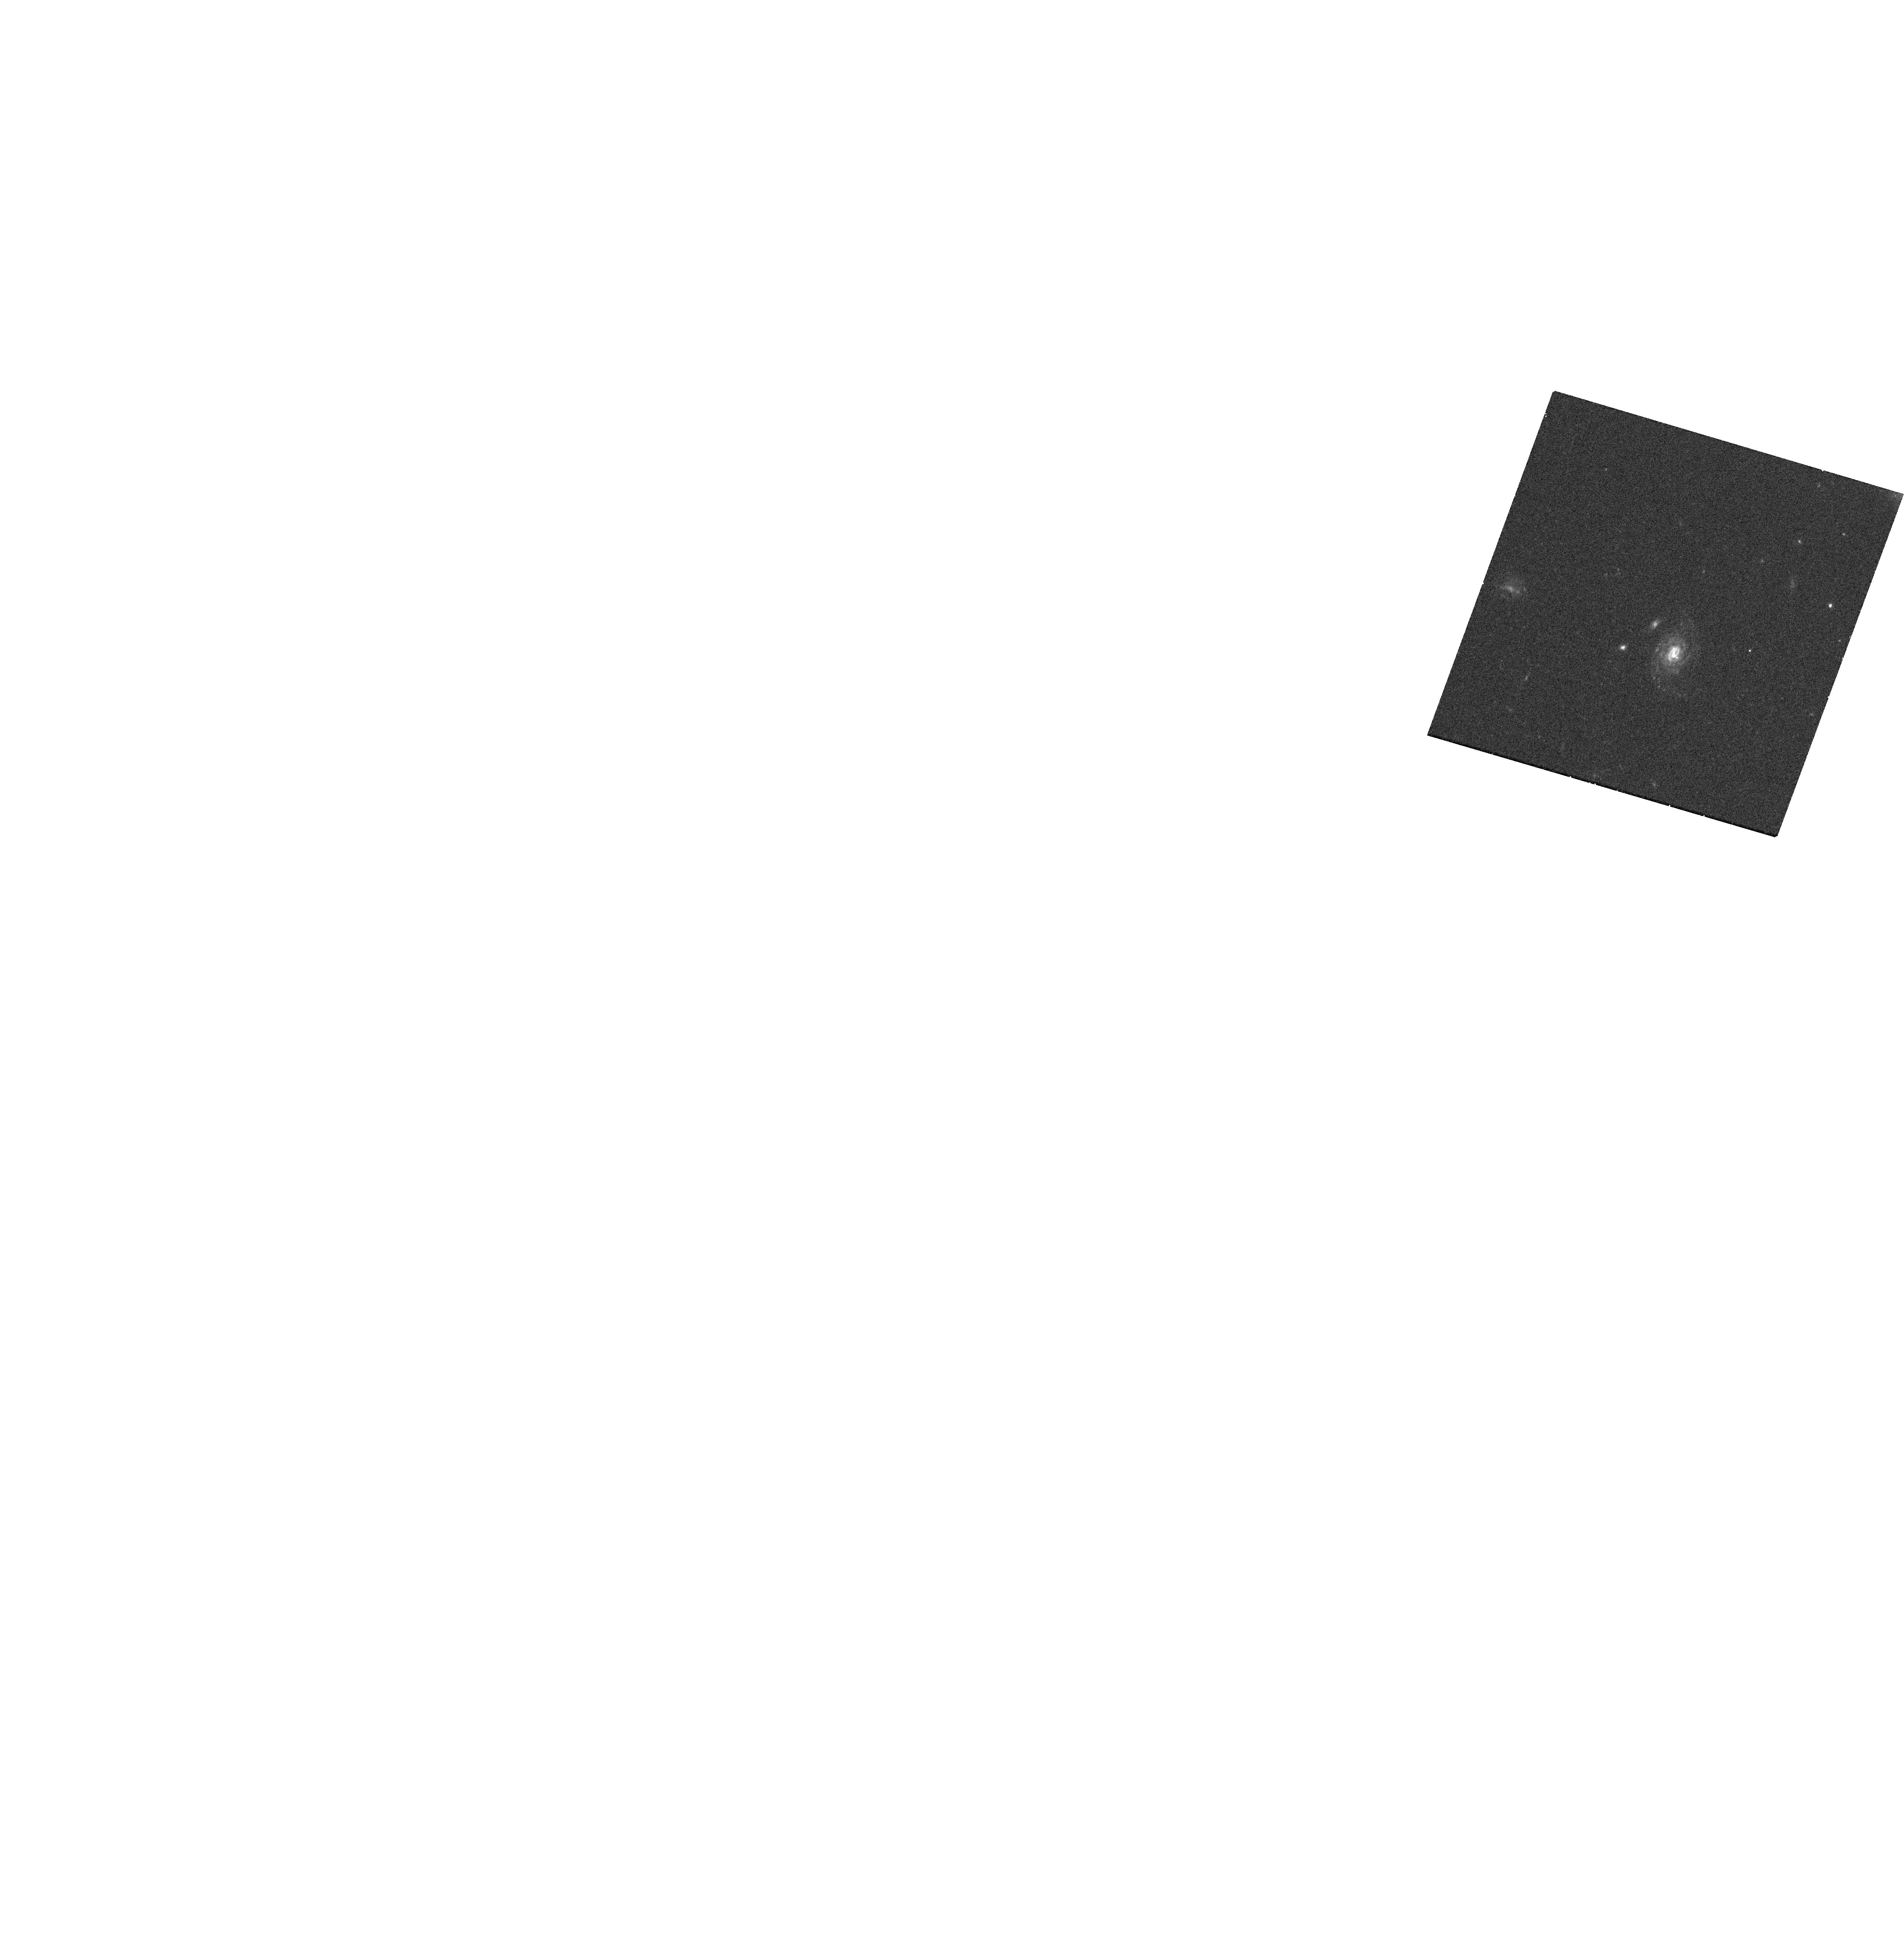
Target: AT2023FHN
Instrument: WFC3/UVIS
Filter: F555W
Exposure: 16 min
Observation ID: hst_17238_02_wfc3_uvis_f555w_if2902

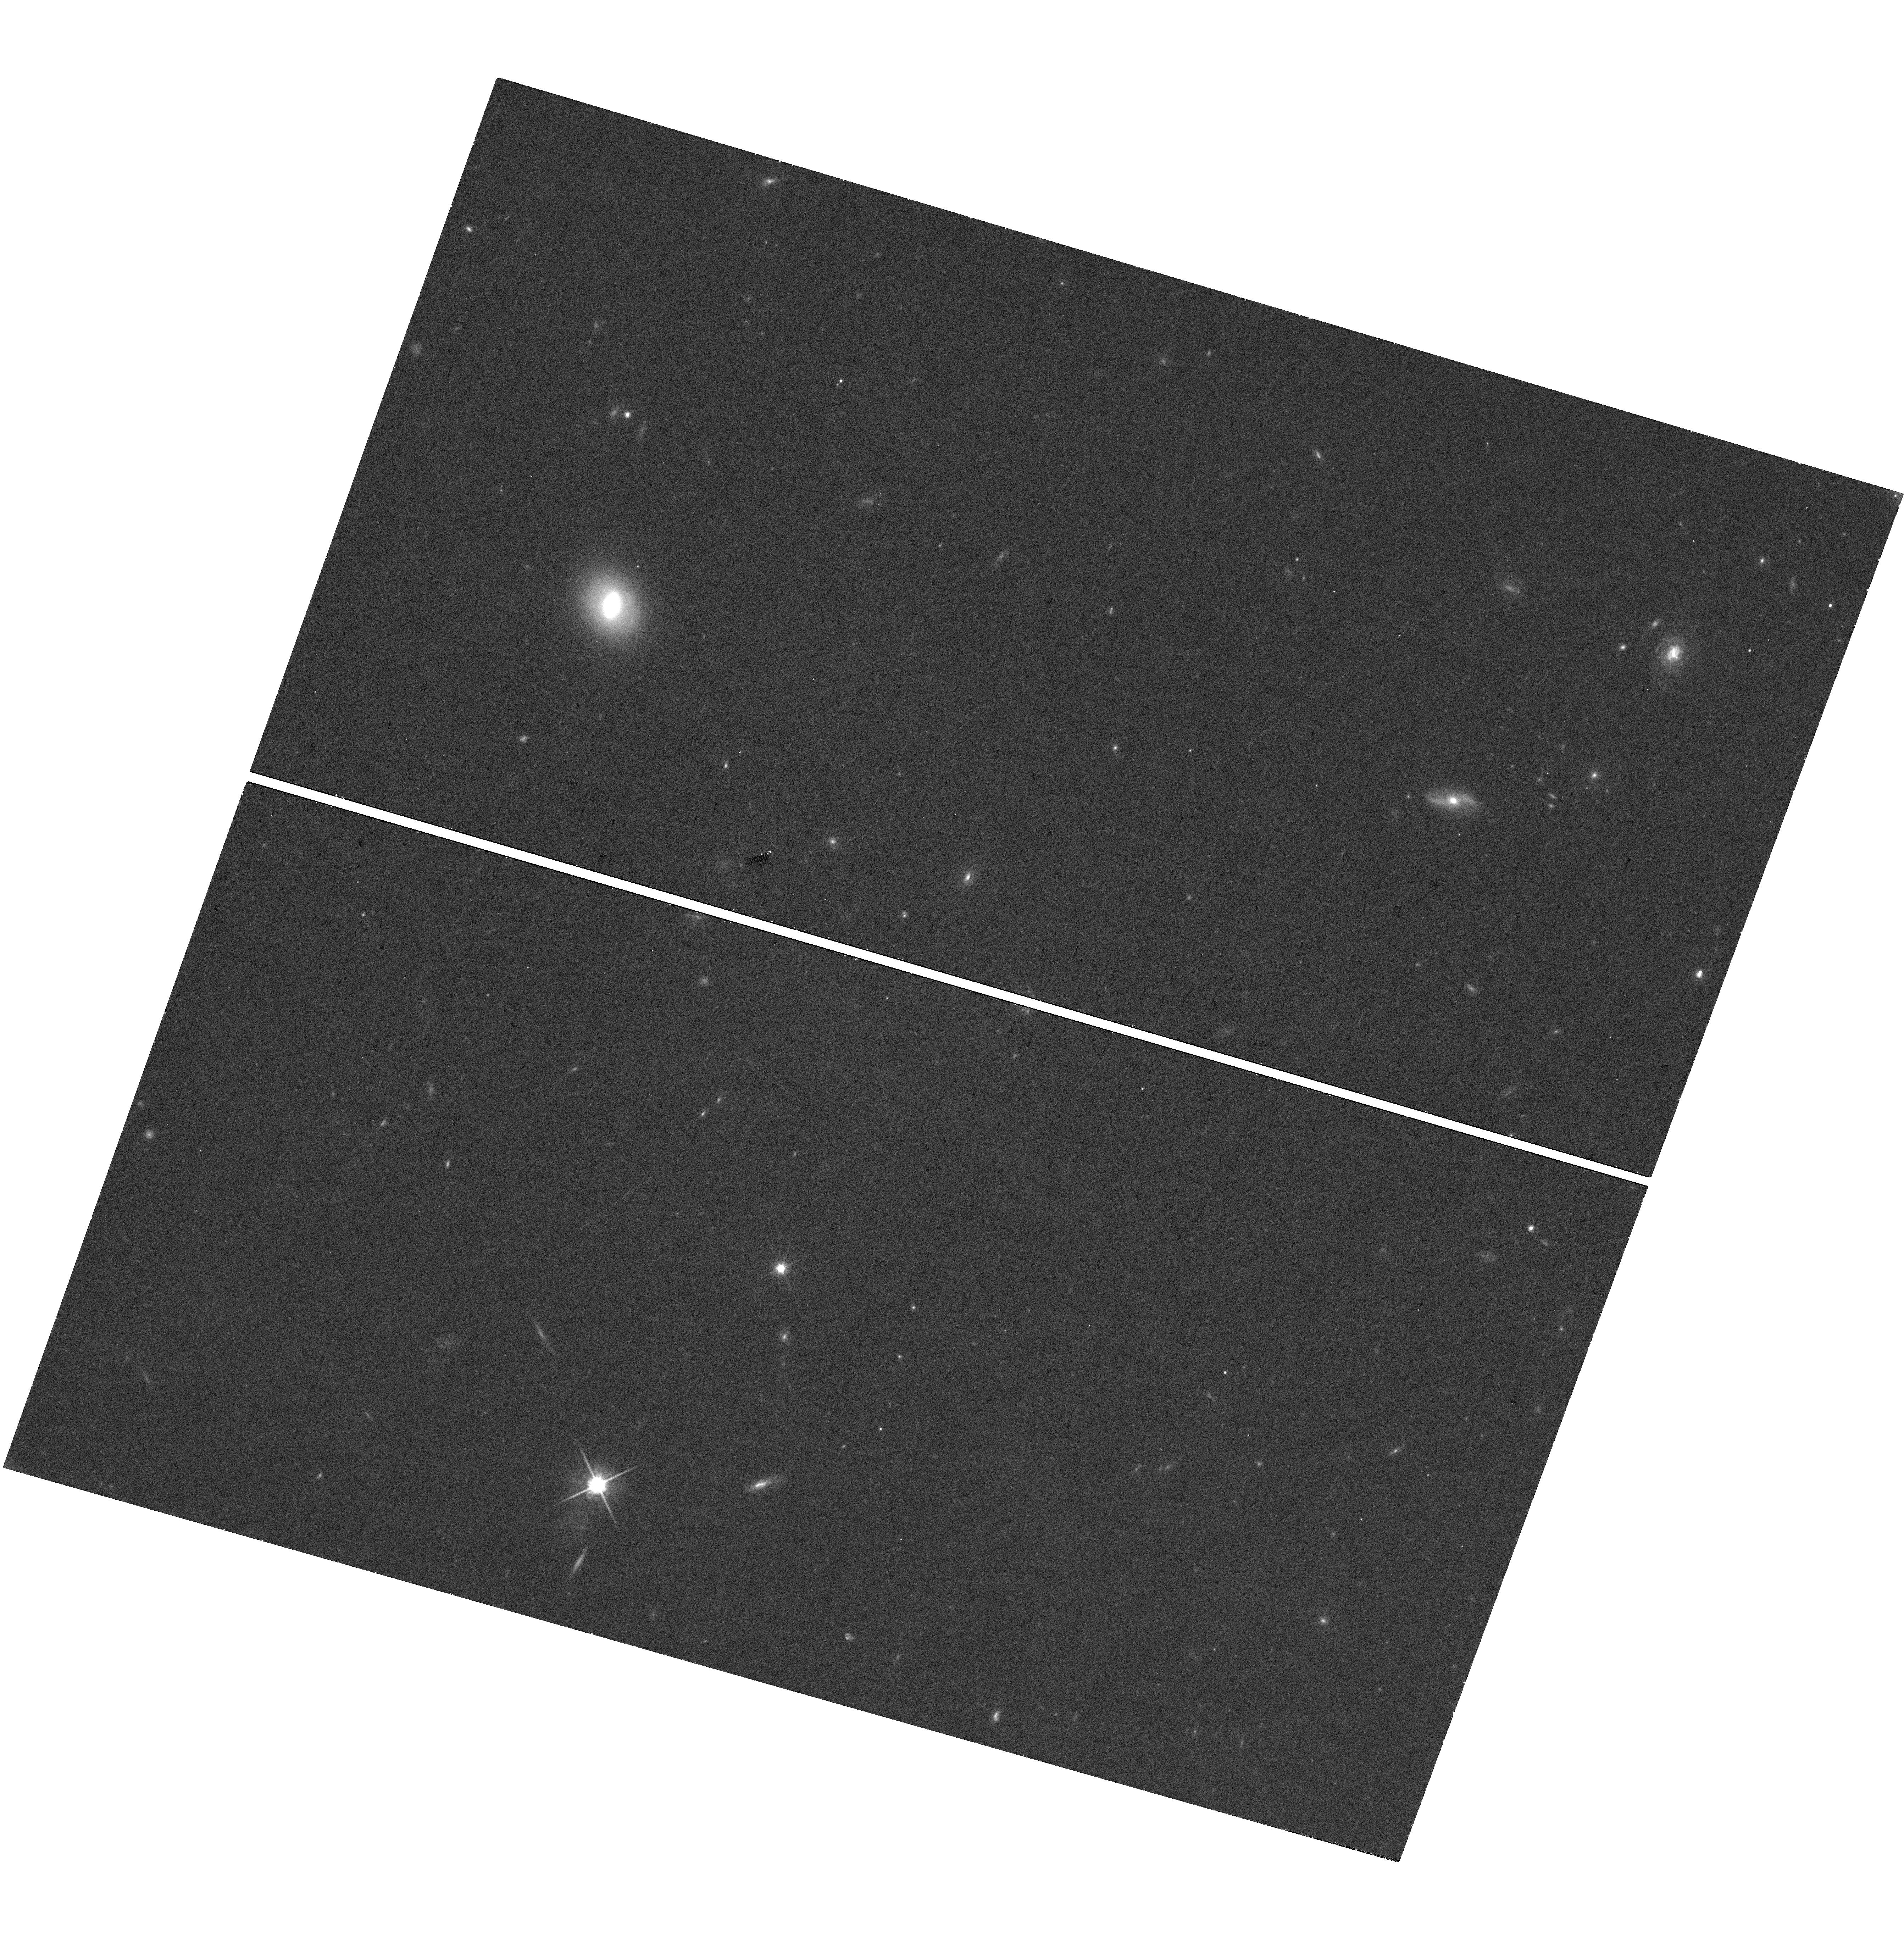
Target: AT2023FHN
Instrument: WFC3/UVIS
Filter: F814W
Exposure: 18 min
Observation ID: hst_17238_02_wfc3_uvis_f814w_if2902

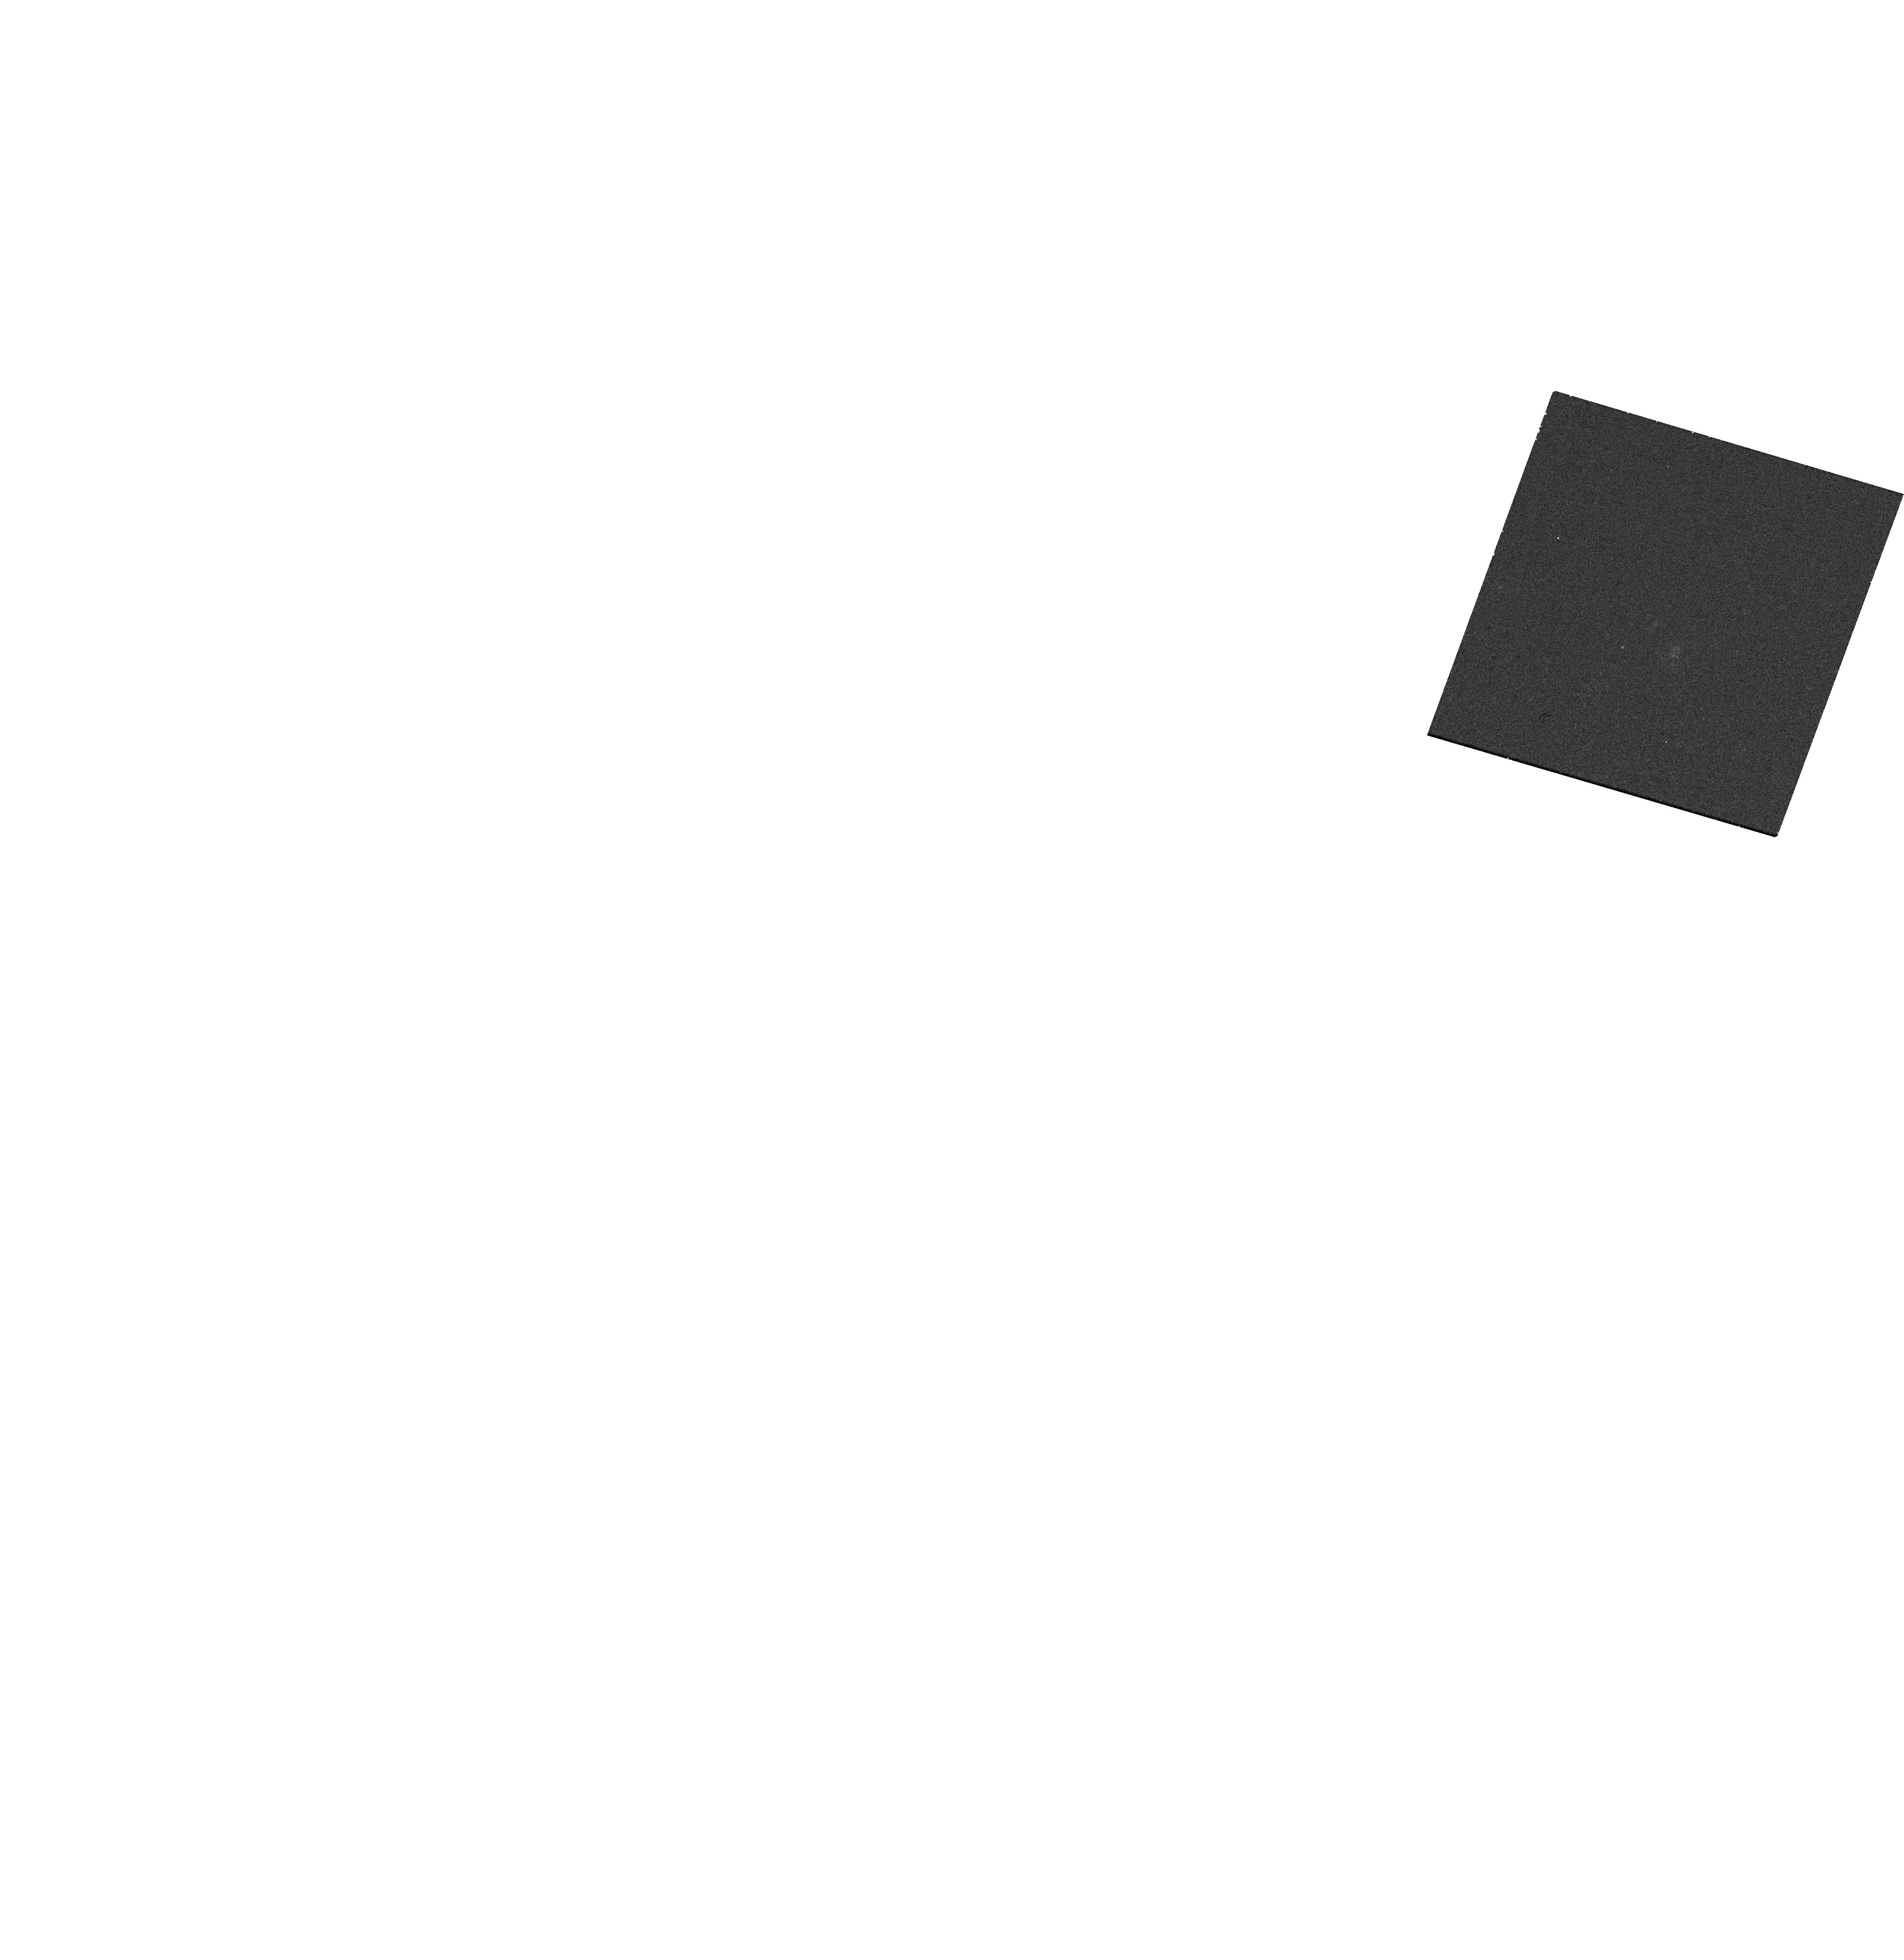
Target: AT2023FHN
Instrument: WFC3/UVIS
Filter: F225W
Exposure: 18 min
Observation ID: hst_17238_02_wfc3_uvis_f225w_if2902

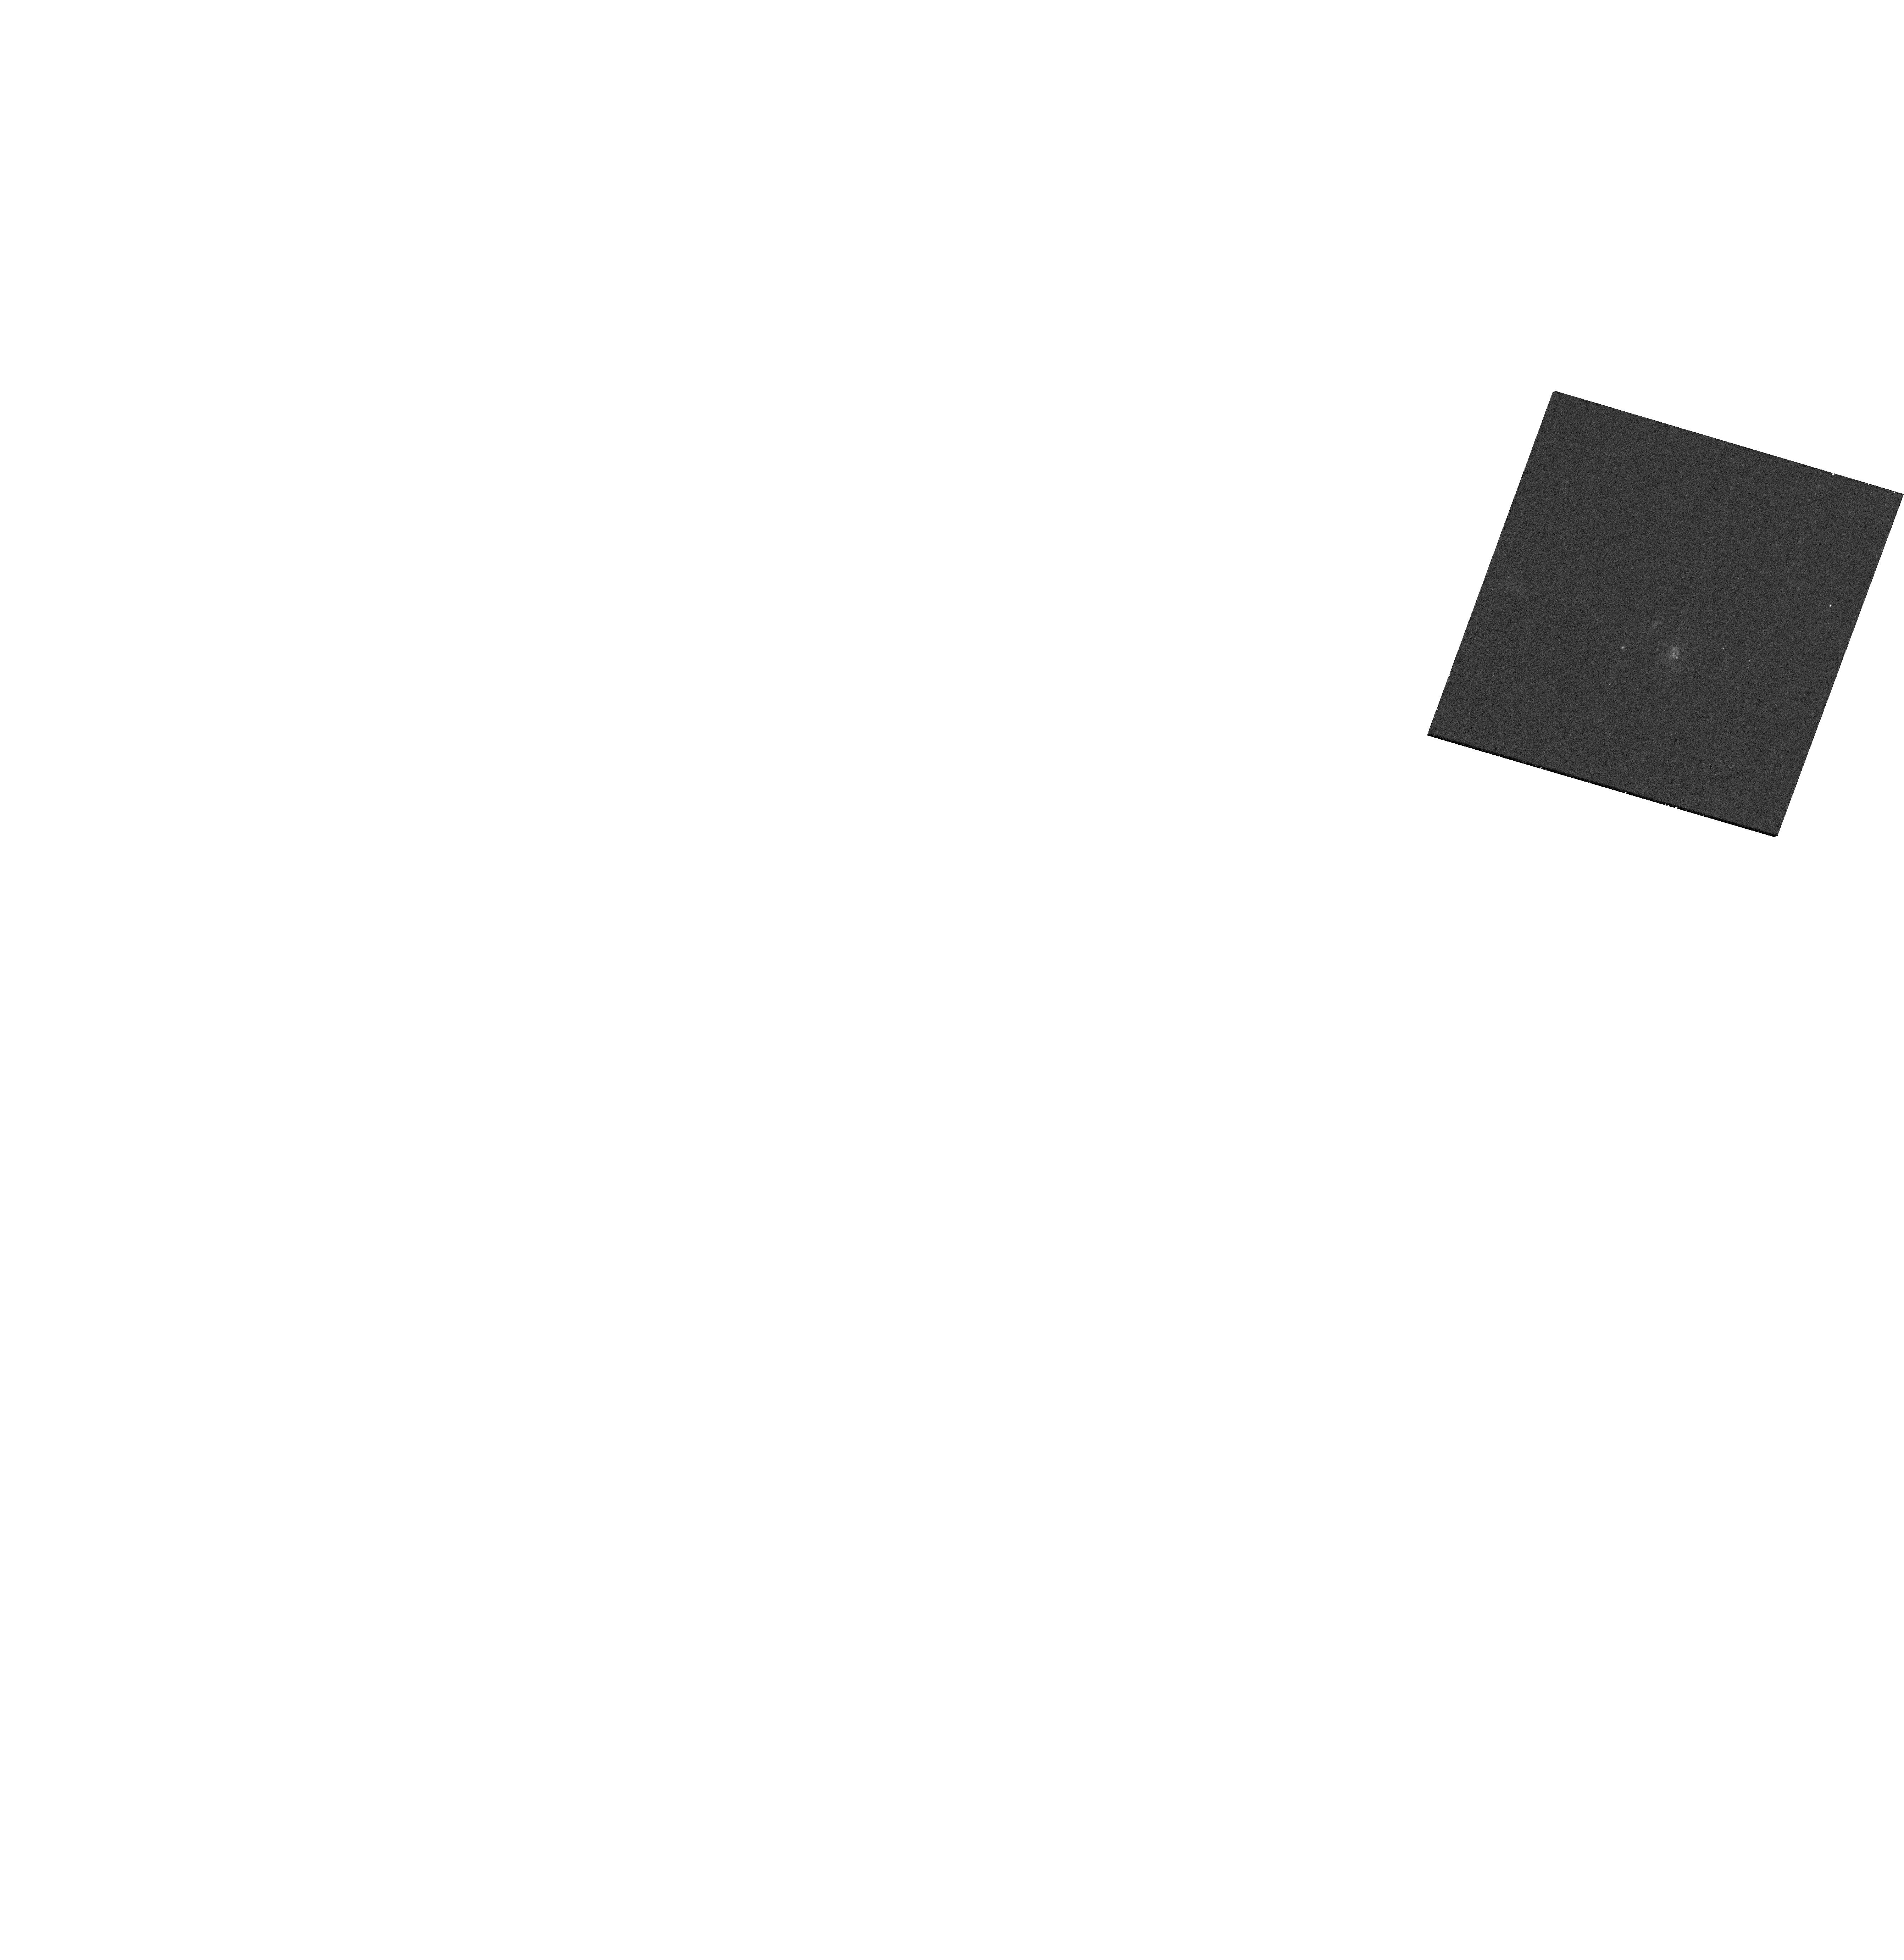
Target: AT2023FHN
Instrument: WFC3/UVIS
Filter: F336W
Exposure: 18 min
Observation ID: hst_17238_02_wfc3_uvis_f336w_if2902

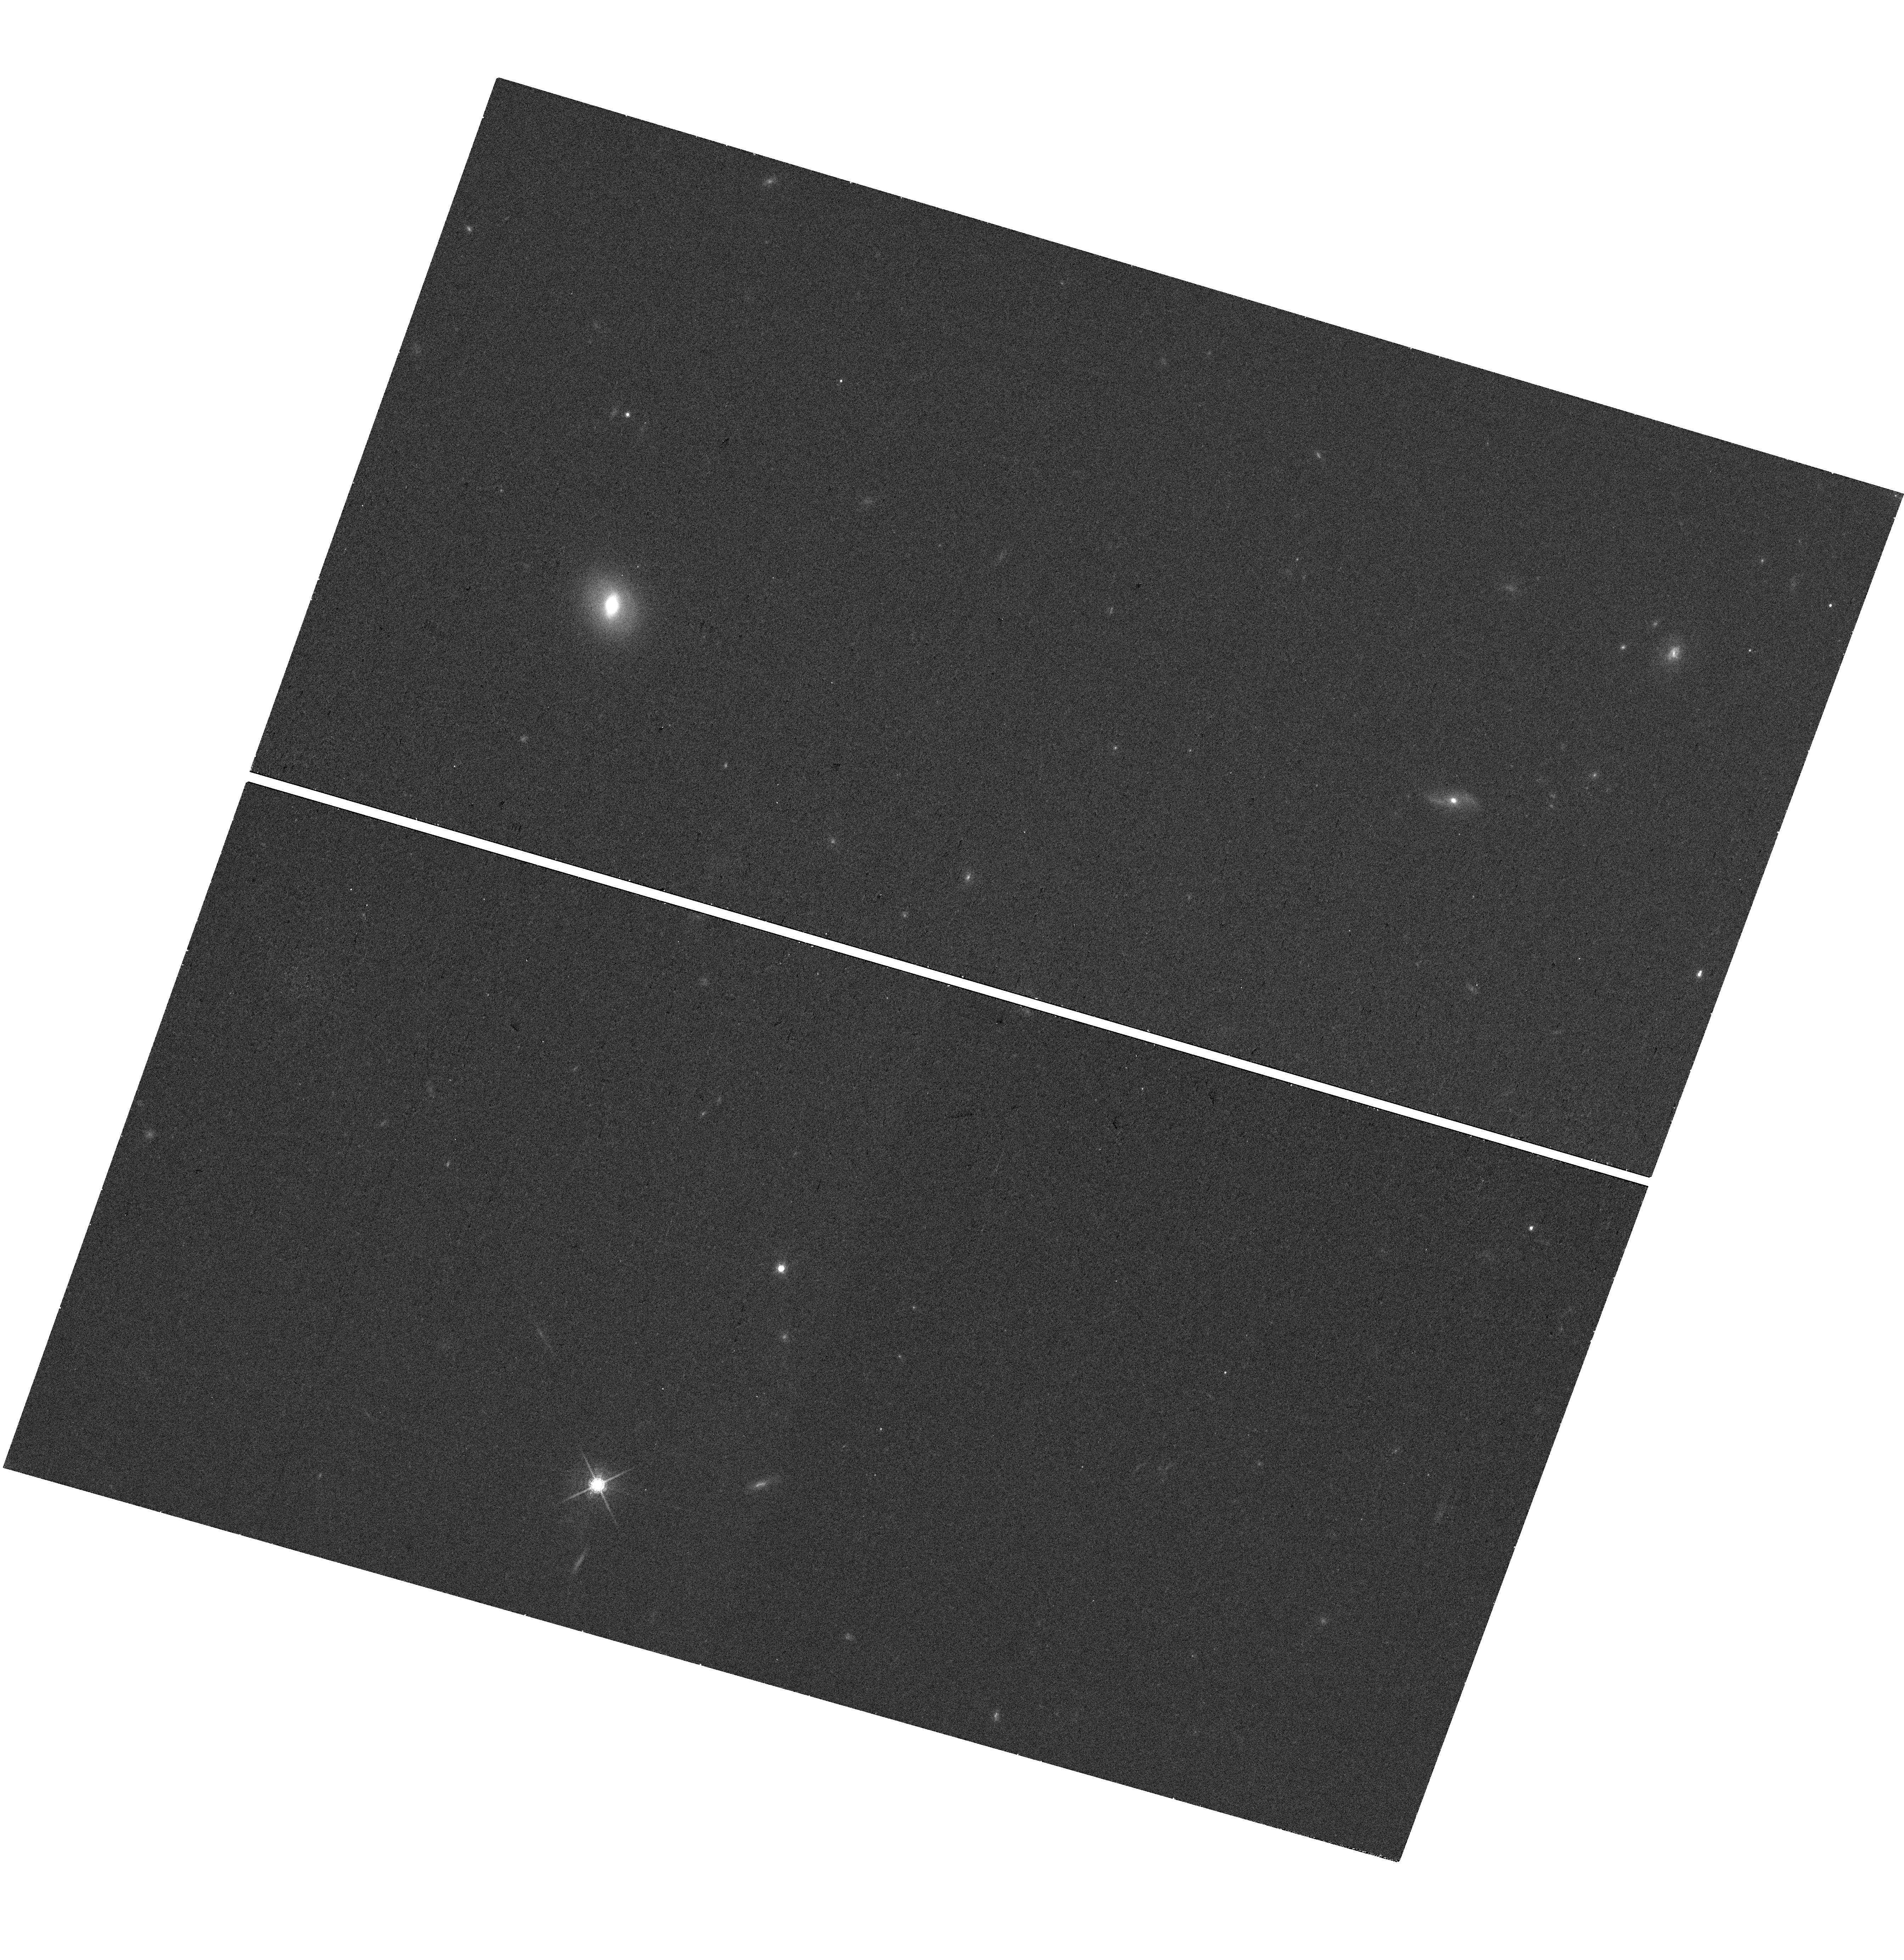
Target: AT2023FHN
Instrument: WFC3/UVIS
Filter: F763M
Exposure: 18 min
Observation ID: hst_17238_02_wfc3_uvis_f763m_if2902

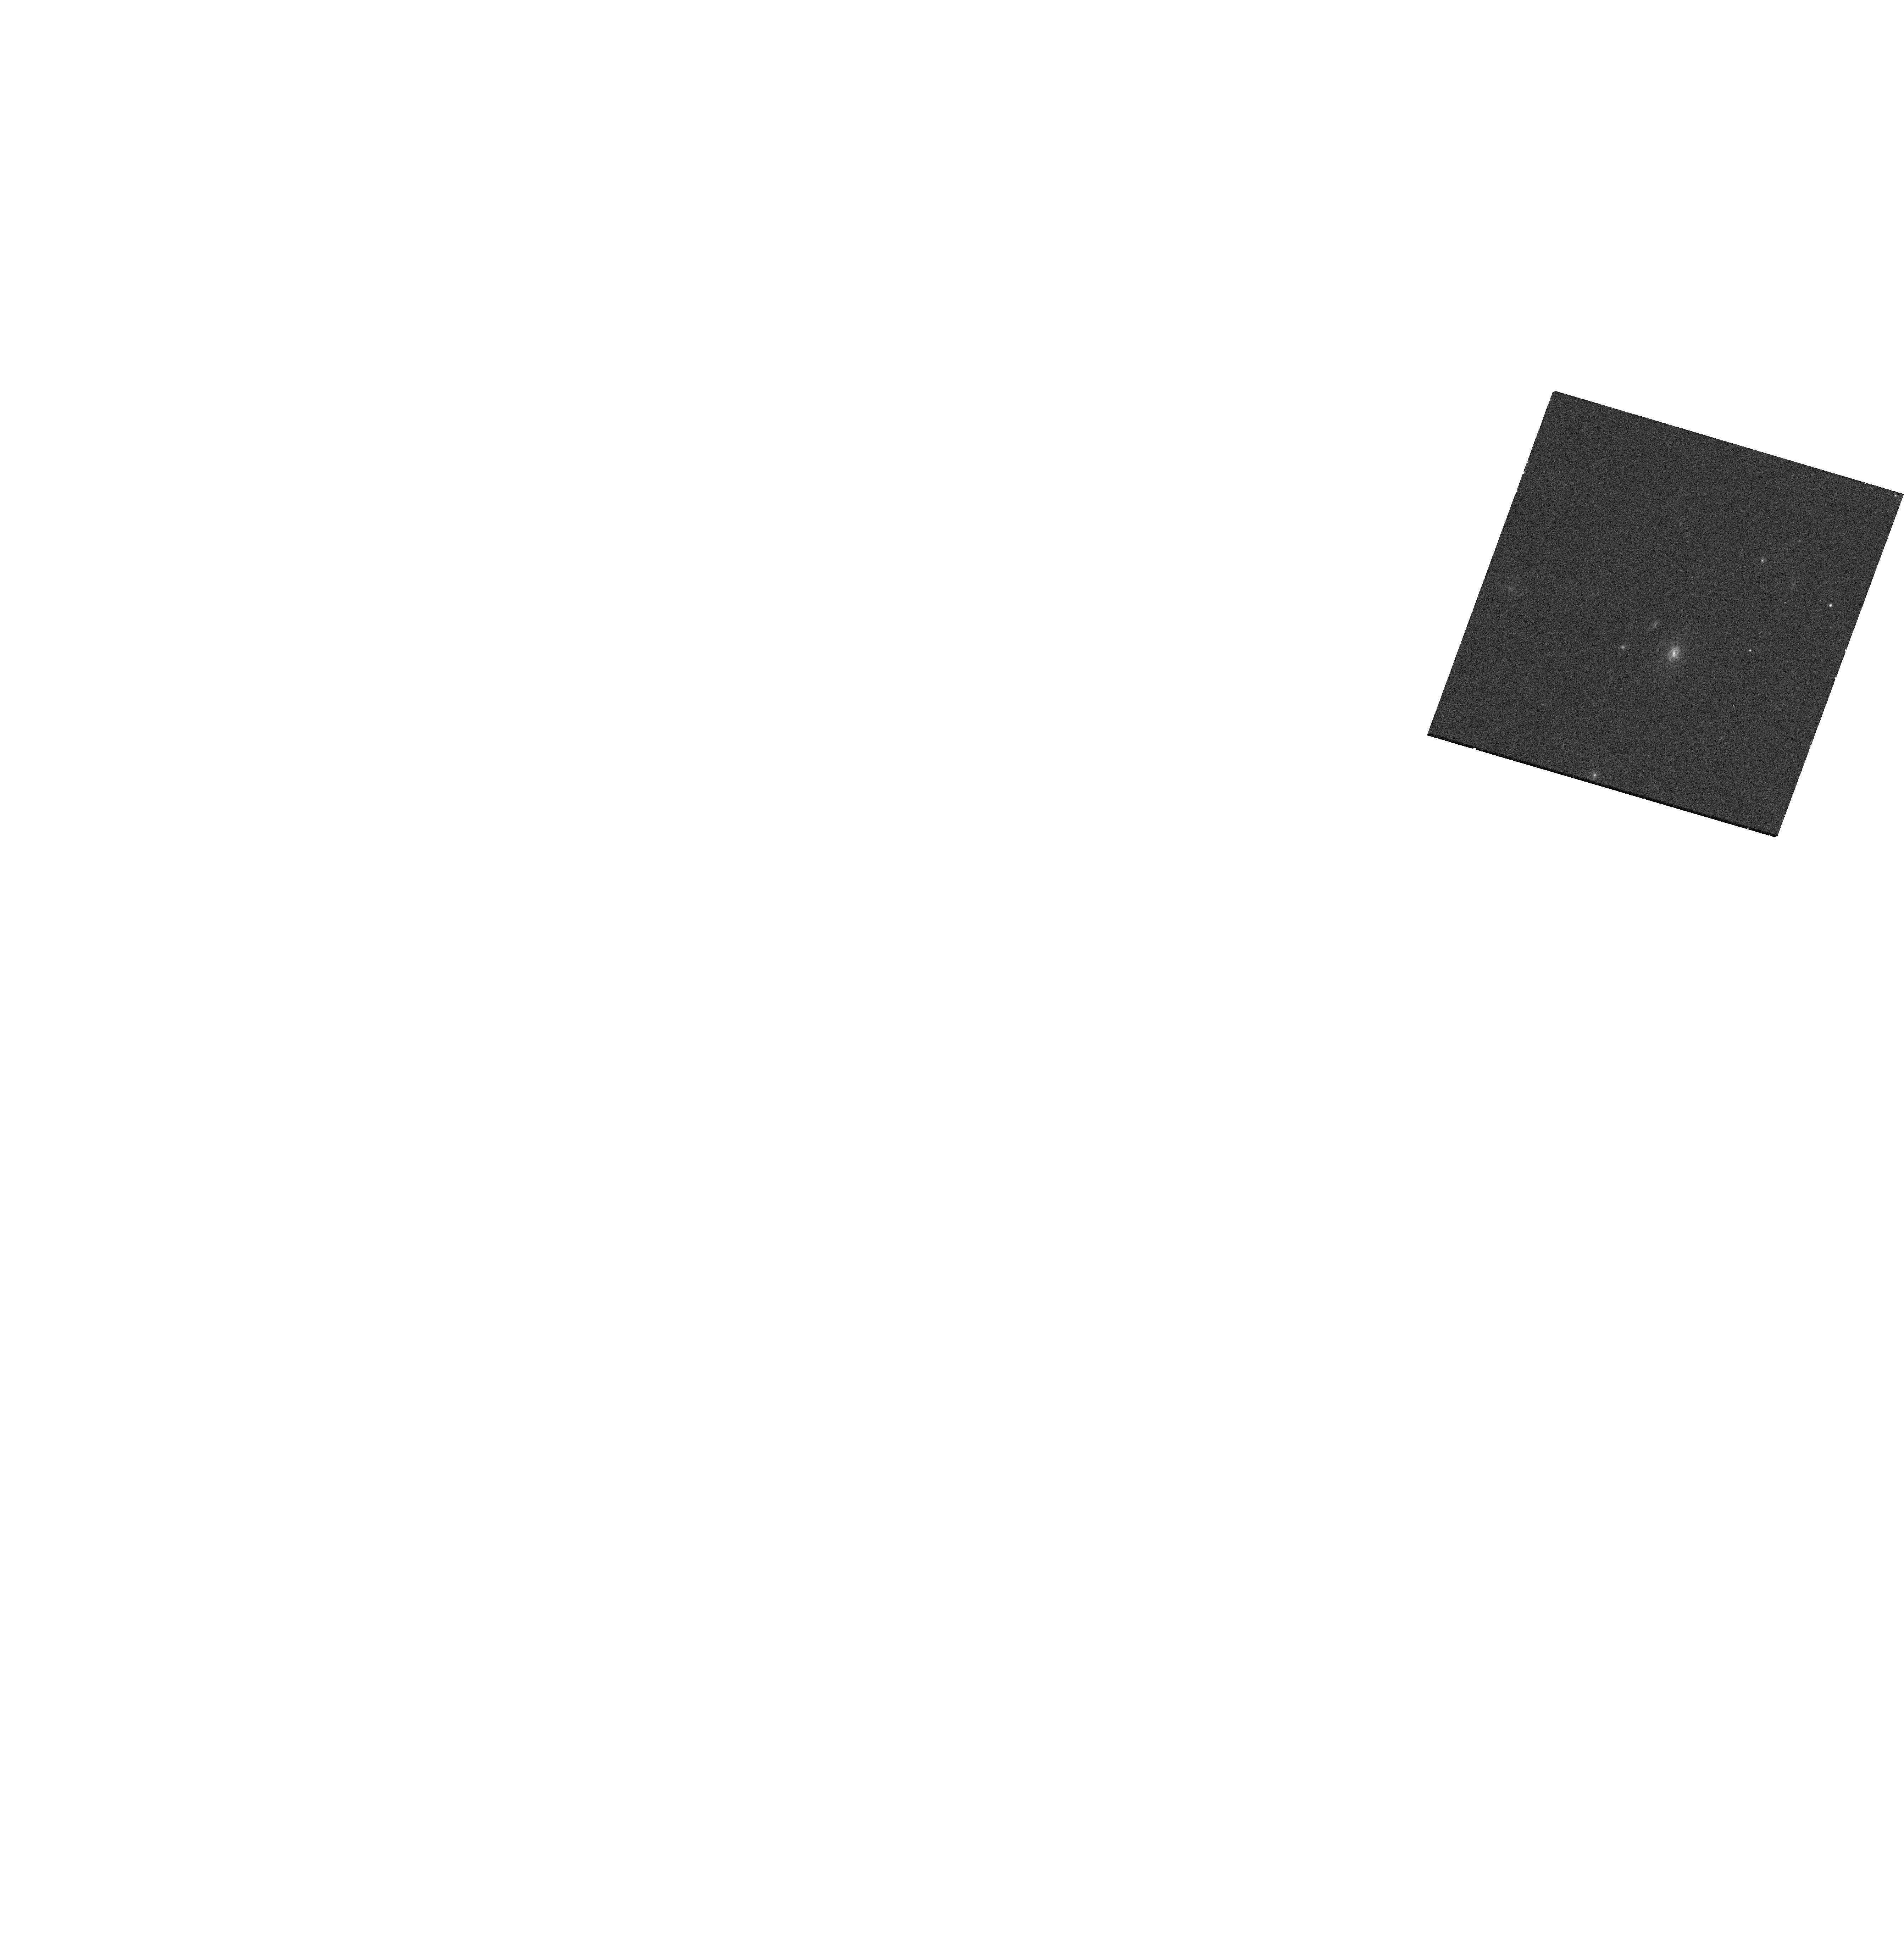
Target: AT2023FHN
Instrument: WFC3/UVIS
Filter: F845M
Exposure: 16 min
Observation ID: hst_17238_02_wfc3_uvis_f845m_if2902

Comprehensive Chandra, Gemini, JVLA and HST observations of a fast blue optical transient (PI: Chrimes, Ashley)

Fast blue optical transients (FBOTs) are a poorly understood class of extragalactic transient. They are at odds with being radioactively powered due to their rapid rise and fall timescales, and are very blue, indicating a high photospheric temperature. Faint FBOTs are now routinely detected, but bright, local events are rare. Only four were followed up with X-ray, optical spectroscopic, and radio observations in the last four years, of which only two had early time multi-wavelength observations. We propose a ToO joint programme (with Chandra, Gemini, JVLA and HST) to follow-up a single bright FBOT in detail. Our proposal will help to discern which features all FBOTs have in common, and will put strong constraints on the nature of the central engine and emission mechanisms.